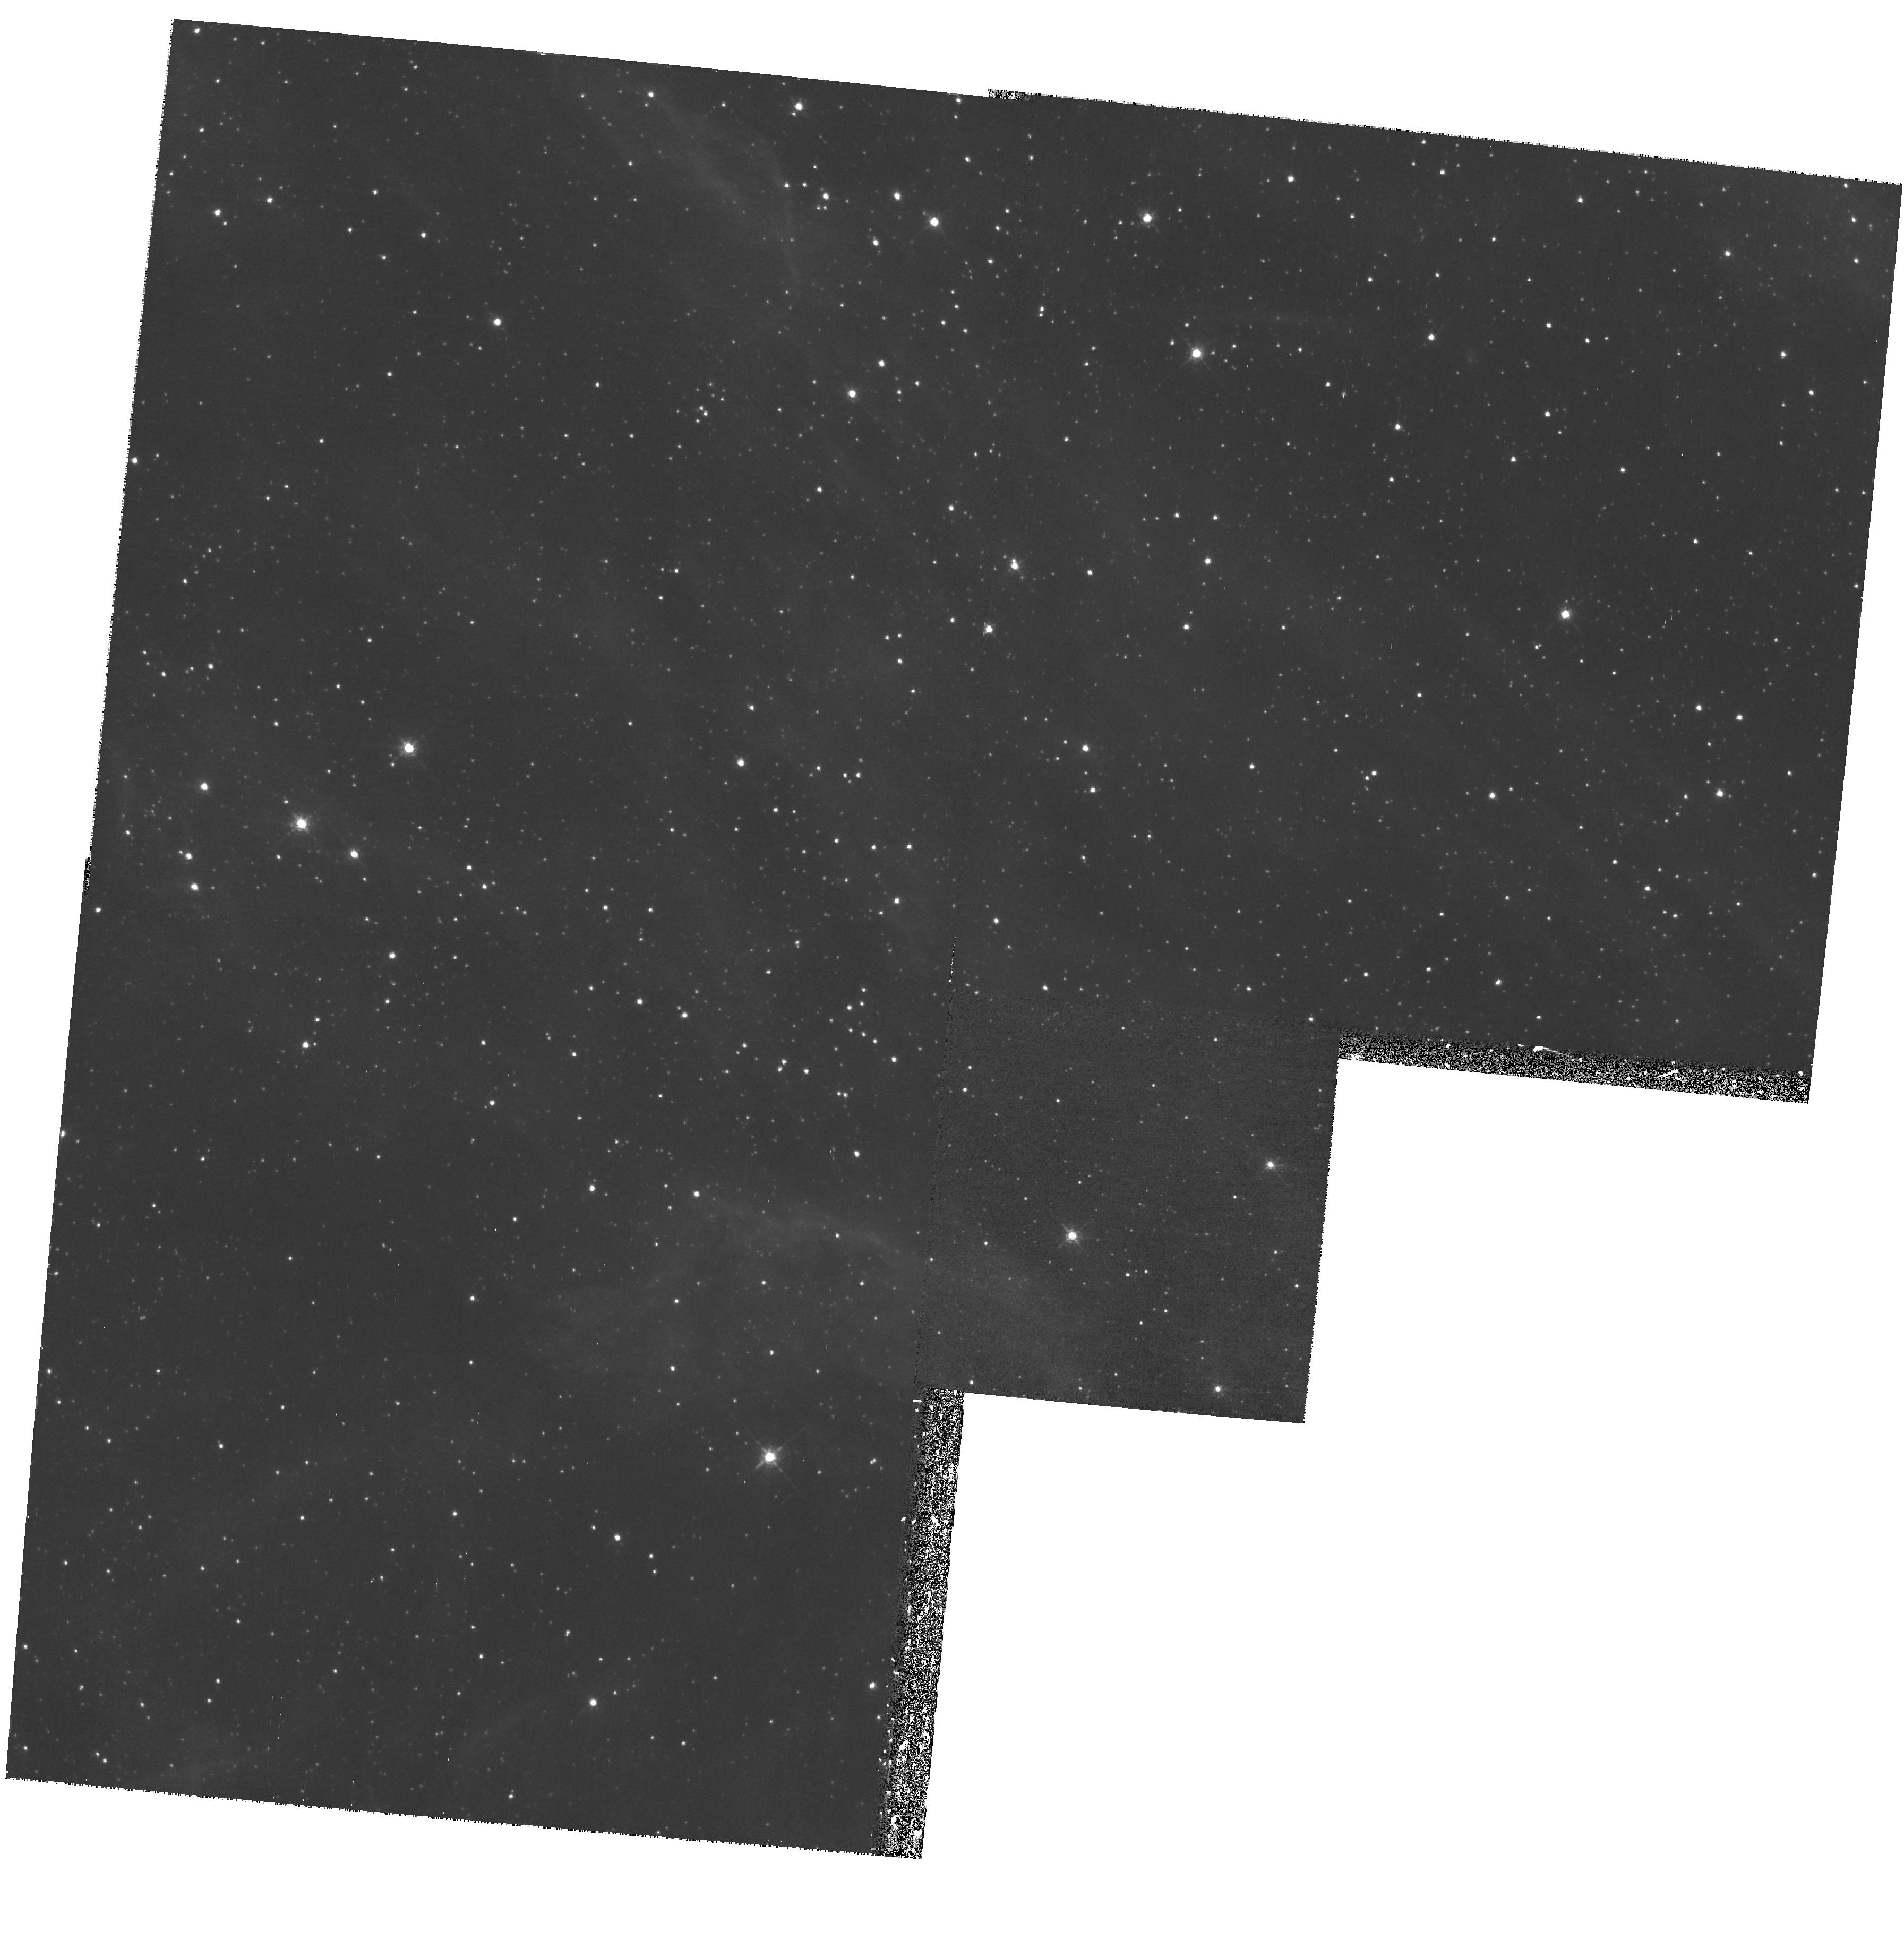
Target: LMC-SN1987A-PAR
Instrument: WFPC2/PC
Filter: F673N
Exposure: 1.2 h
Observation ID: hst_9114_16_wfpc2_pc_f673n_u6gl16

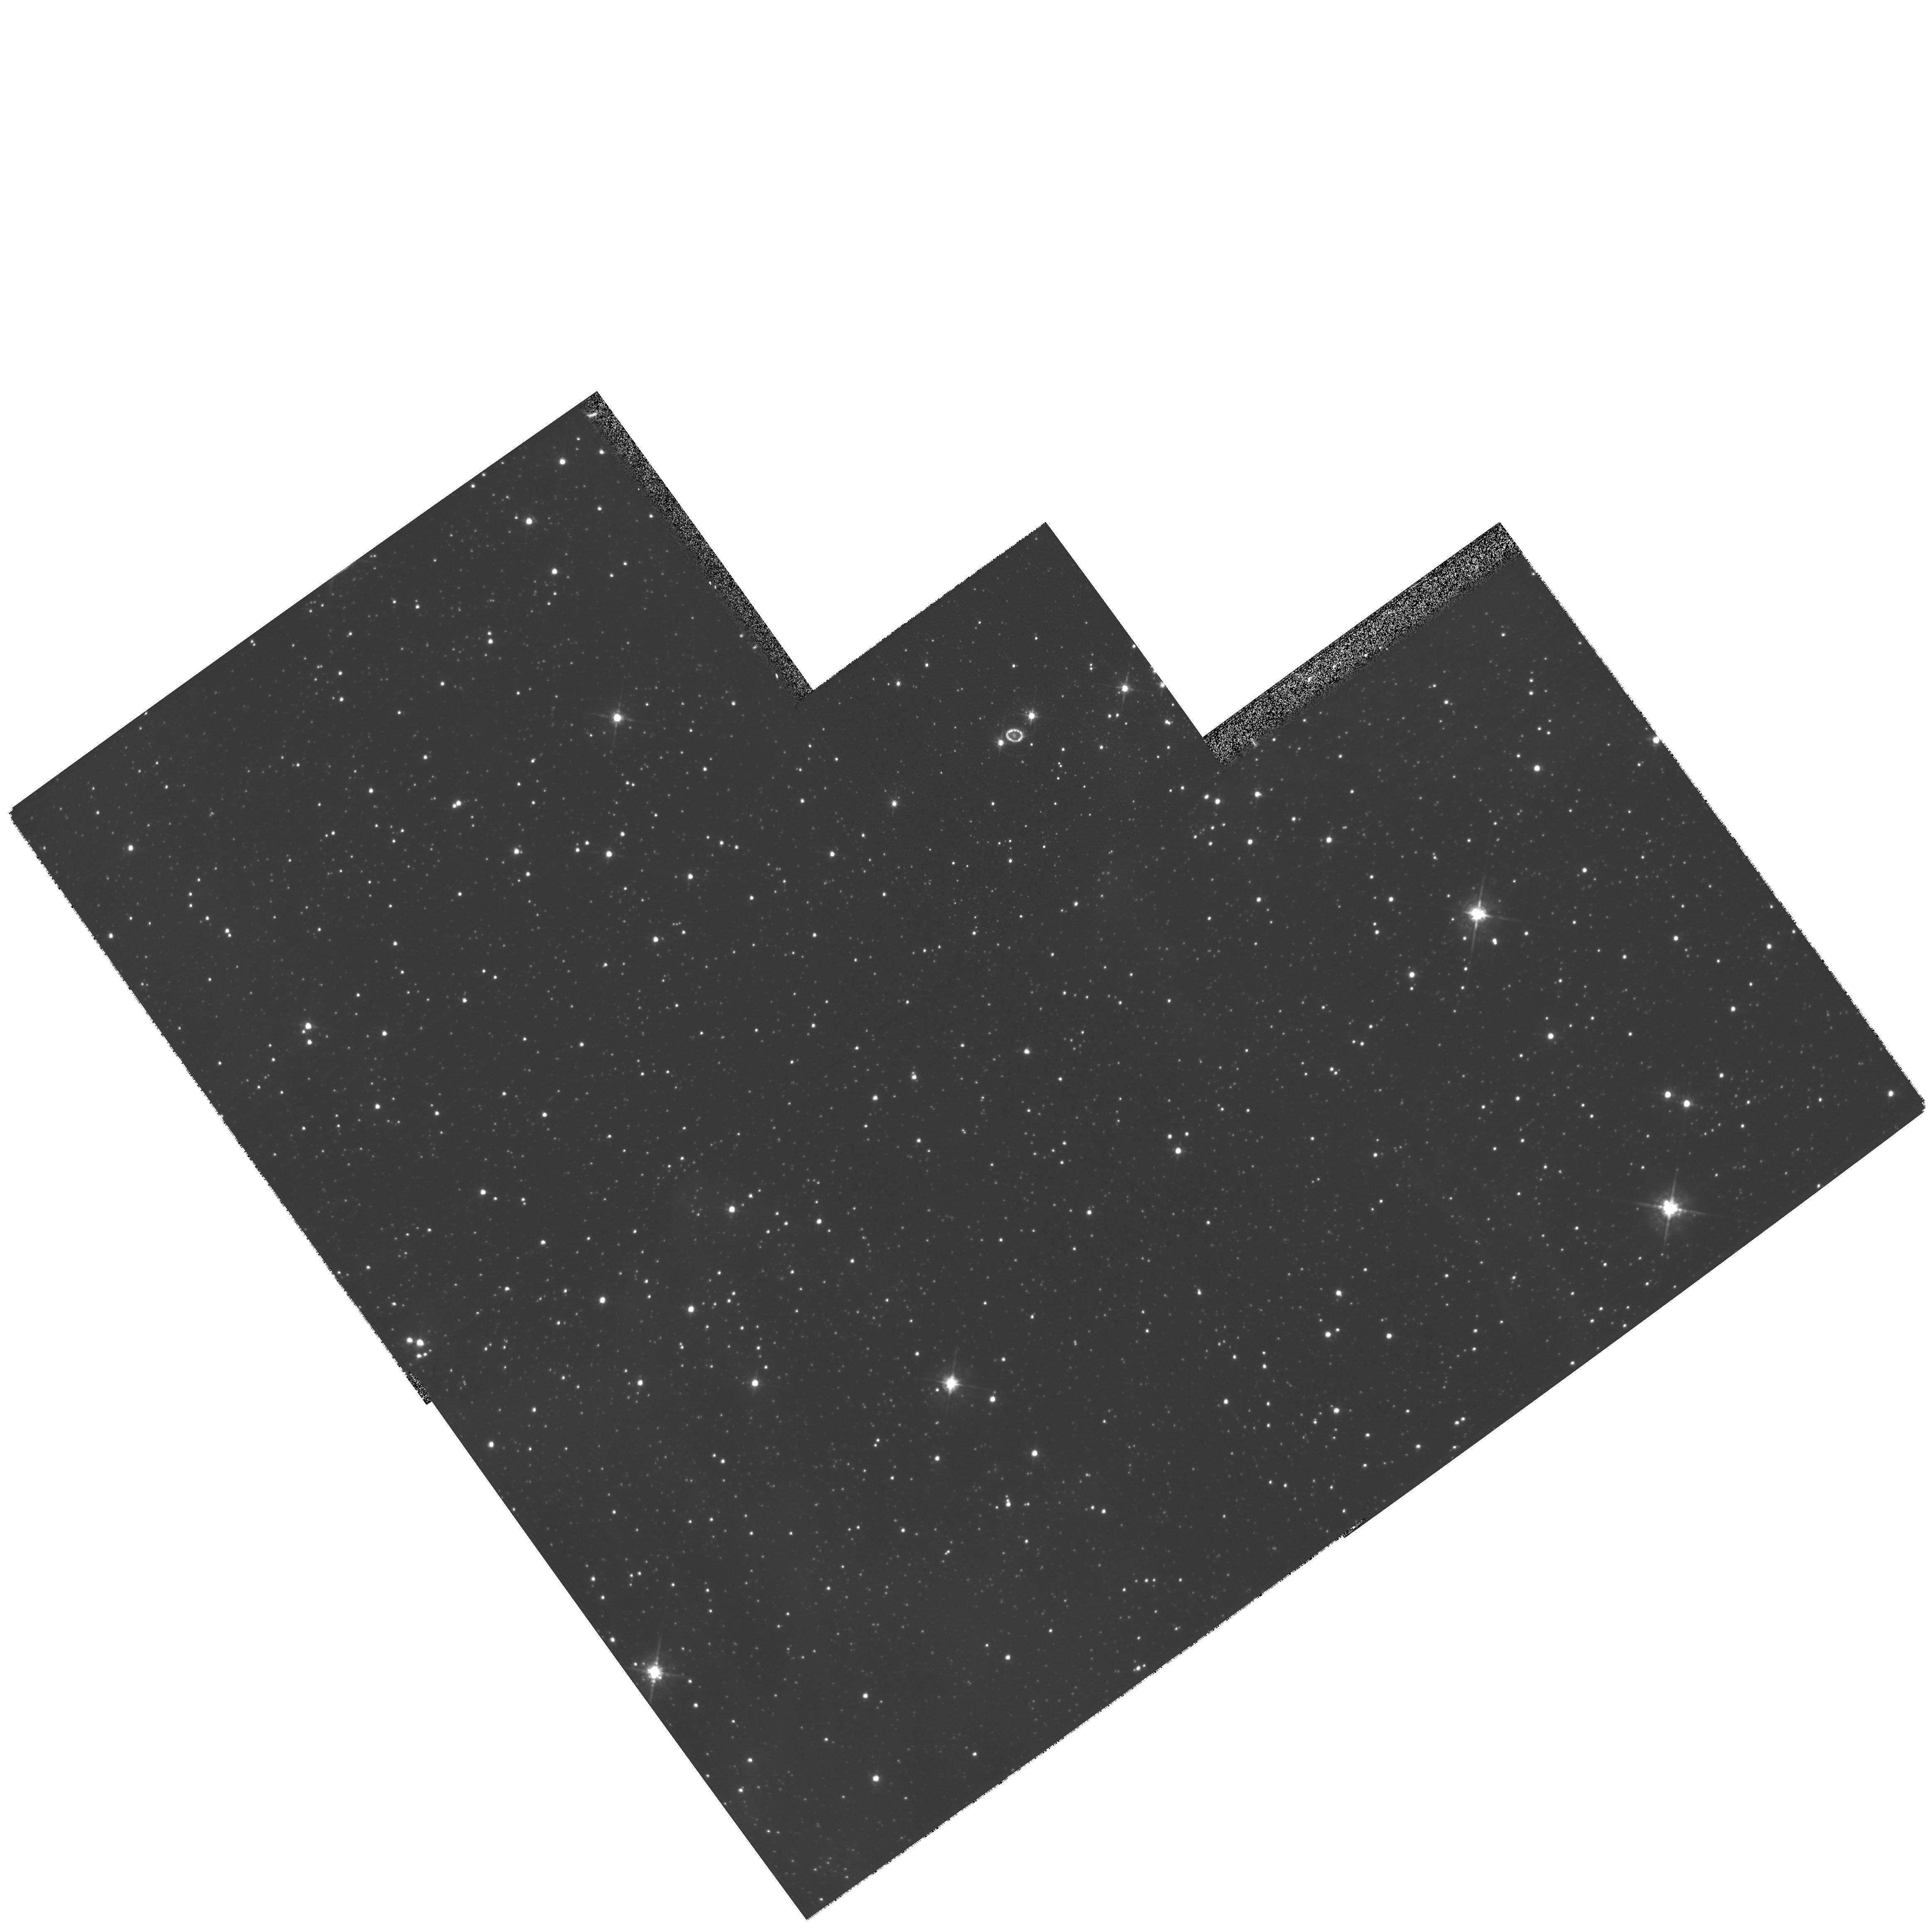
Target: LMC-SN1987A
Instrument: WFPC2/PC
Filter: F675W
Exposure: 13 min
Observation ID: hst_9114_01_wfpc2_pc_f675w_u6gl01

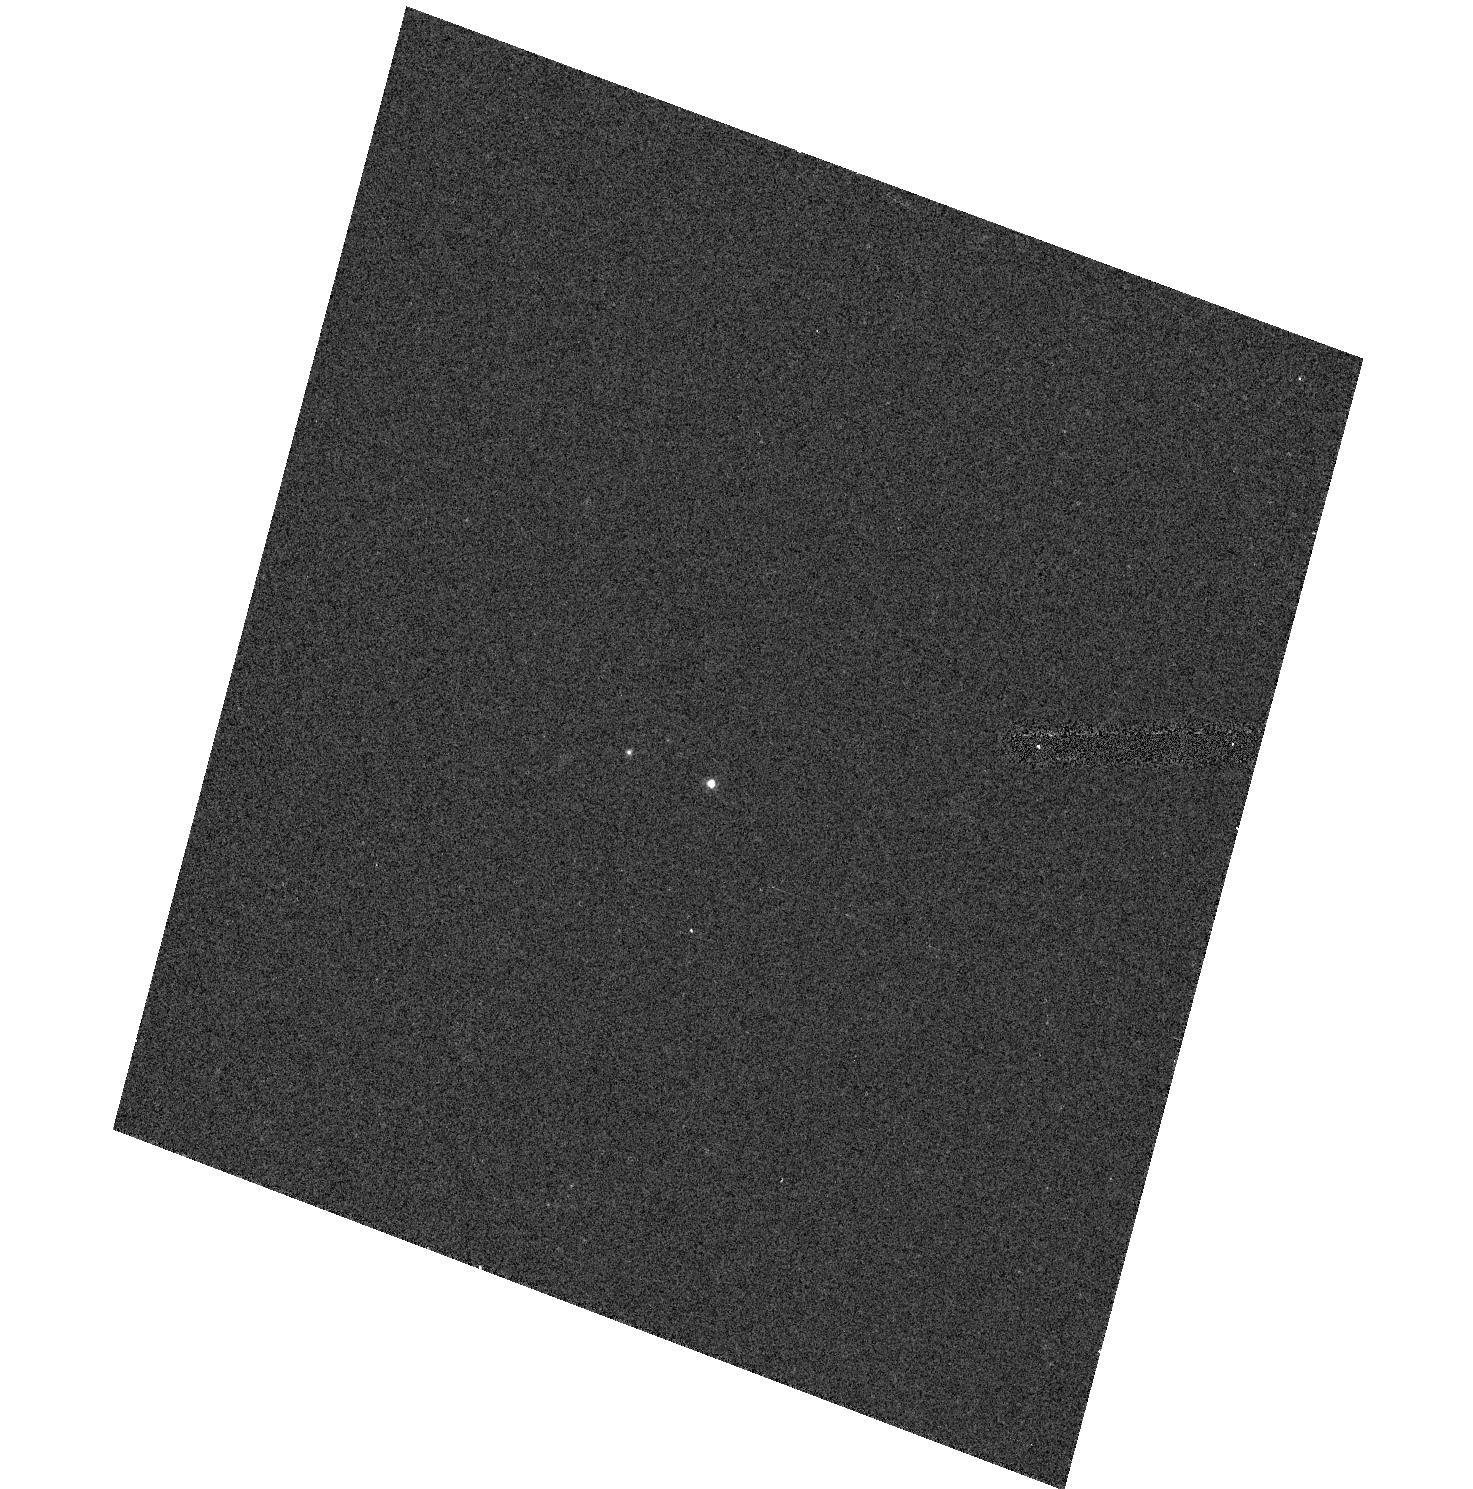
Target: SN2002AP
Instrument: ACS/HRC
Filter: F475W
Exposure: 2 min
Observation ID: hst_9114_70_acs_hrc_f475w_j6gl70

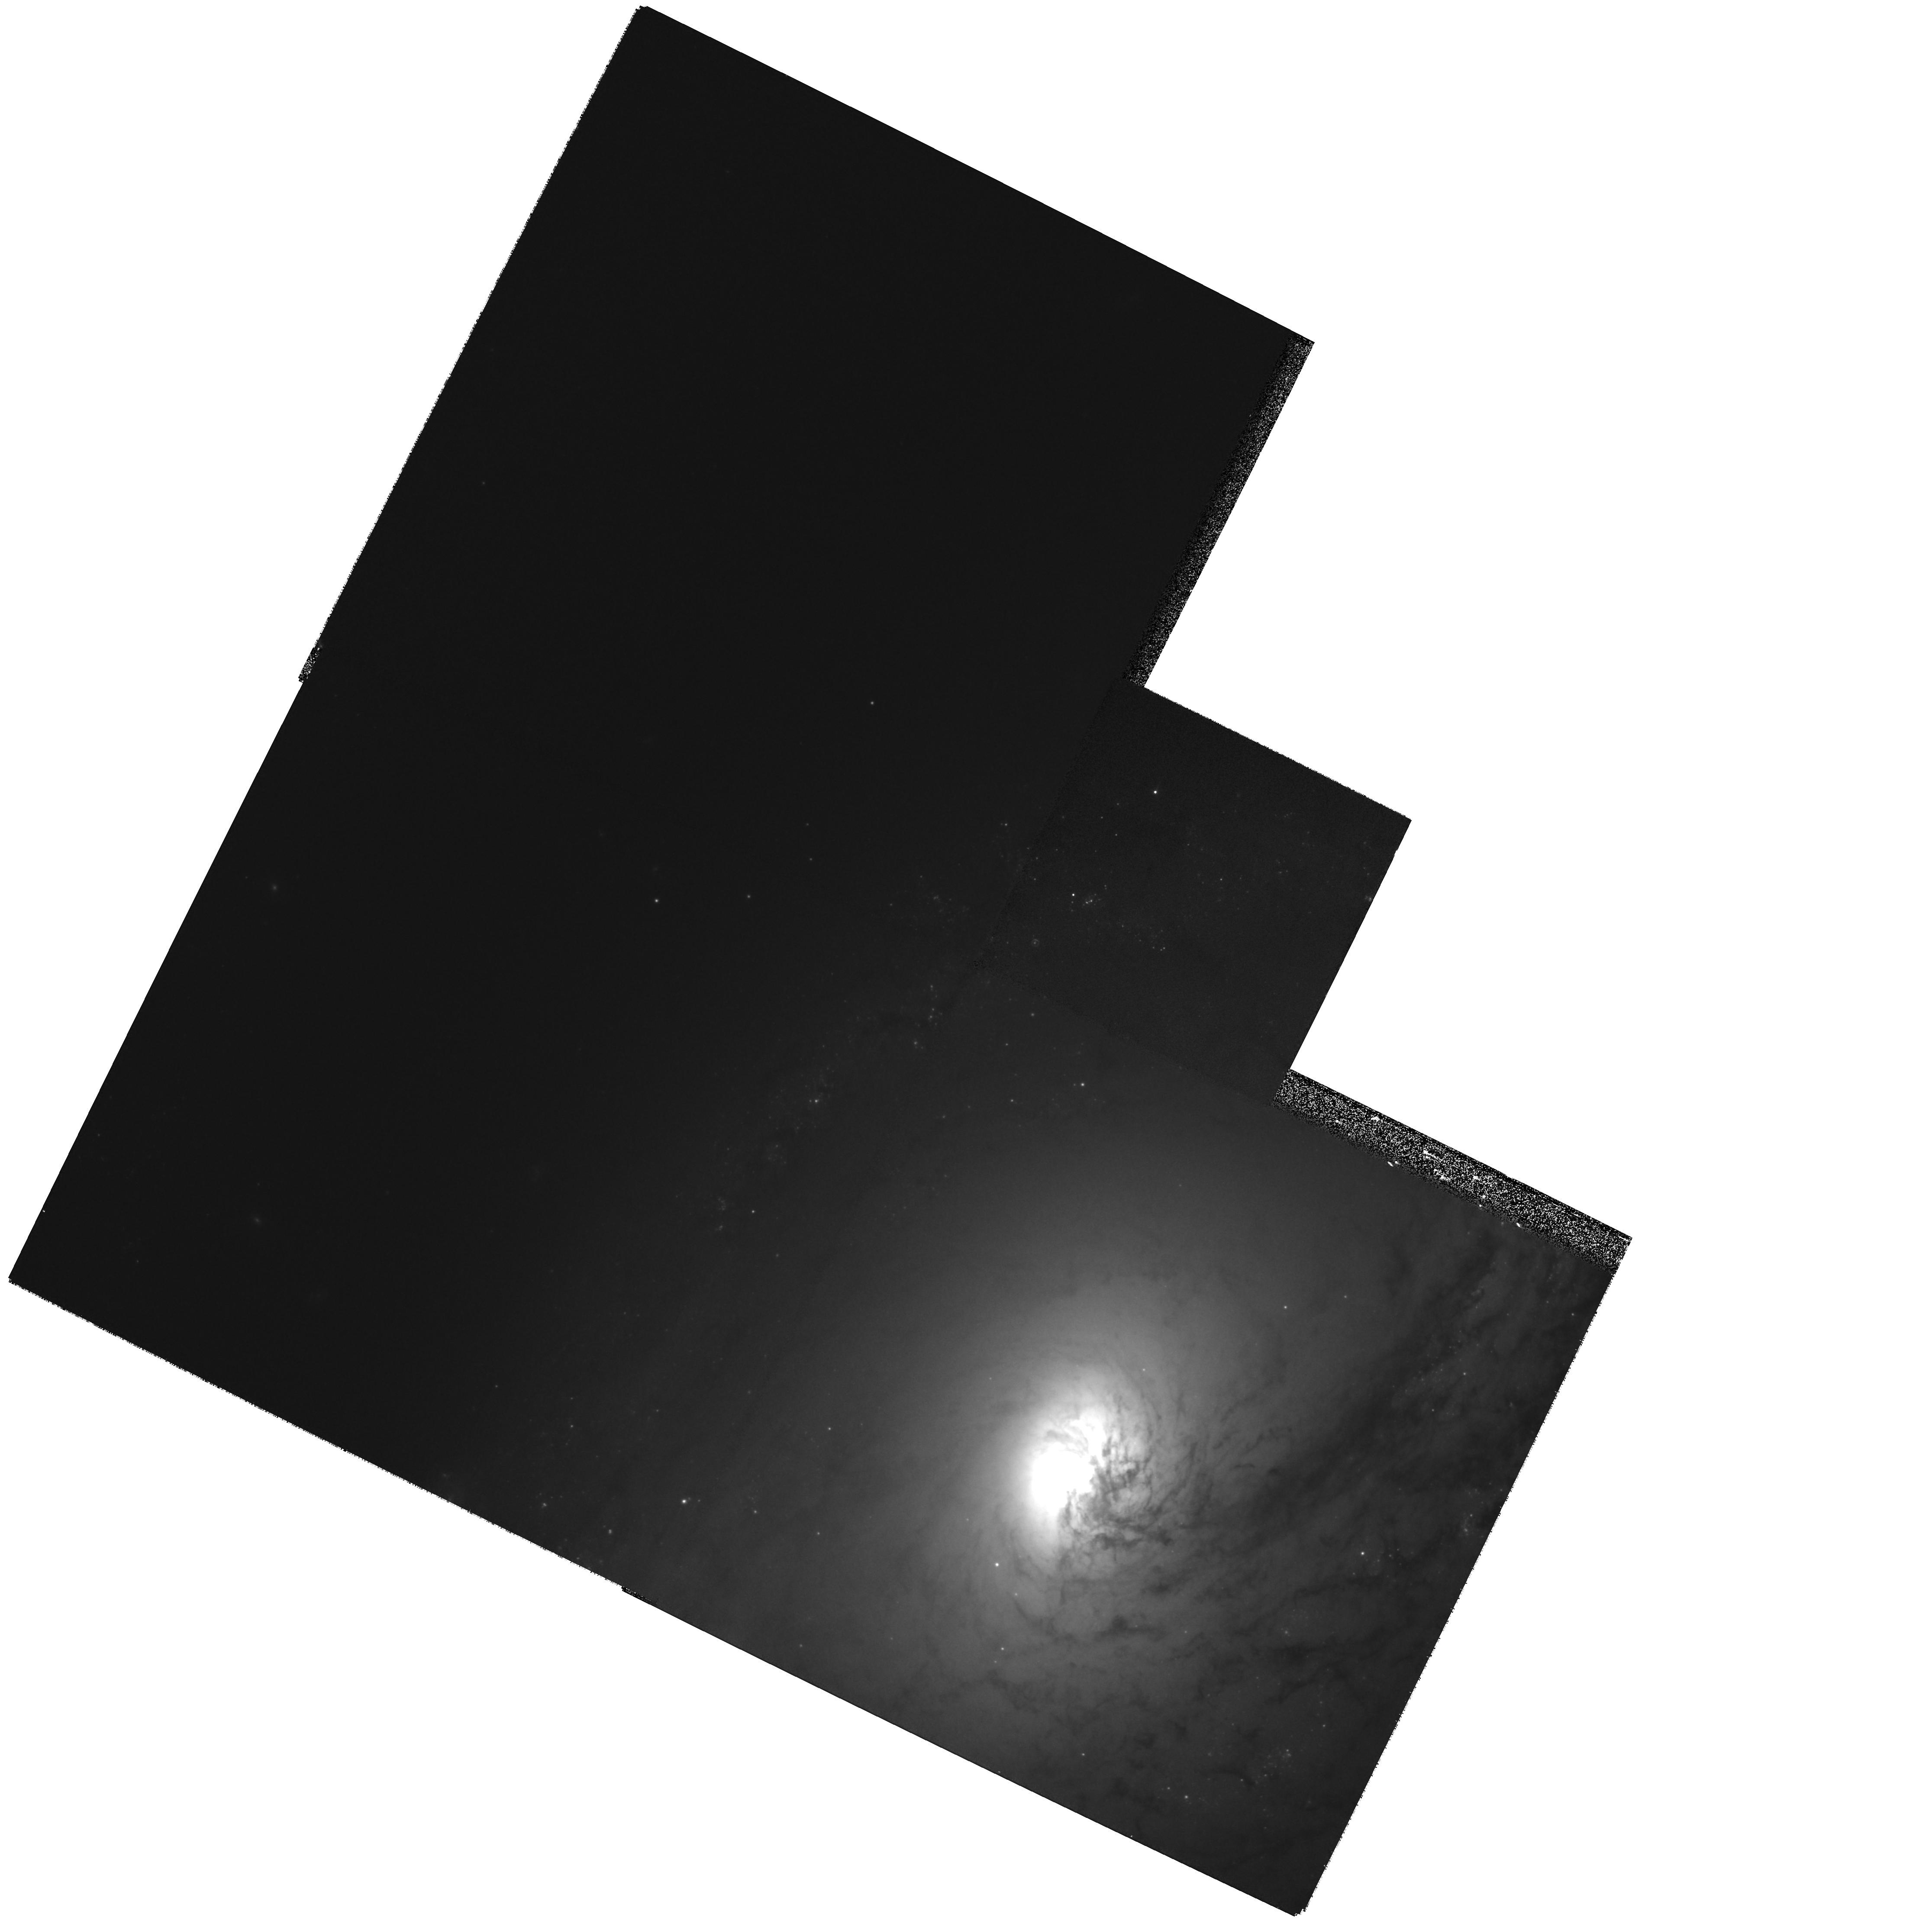
Target: SN1998BU
Instrument: WFPC2/PC
Filter: F555W
Exposure: 21 min
Observation ID: hst_9114_95_wfpc2_pc_f555w_u6gl95

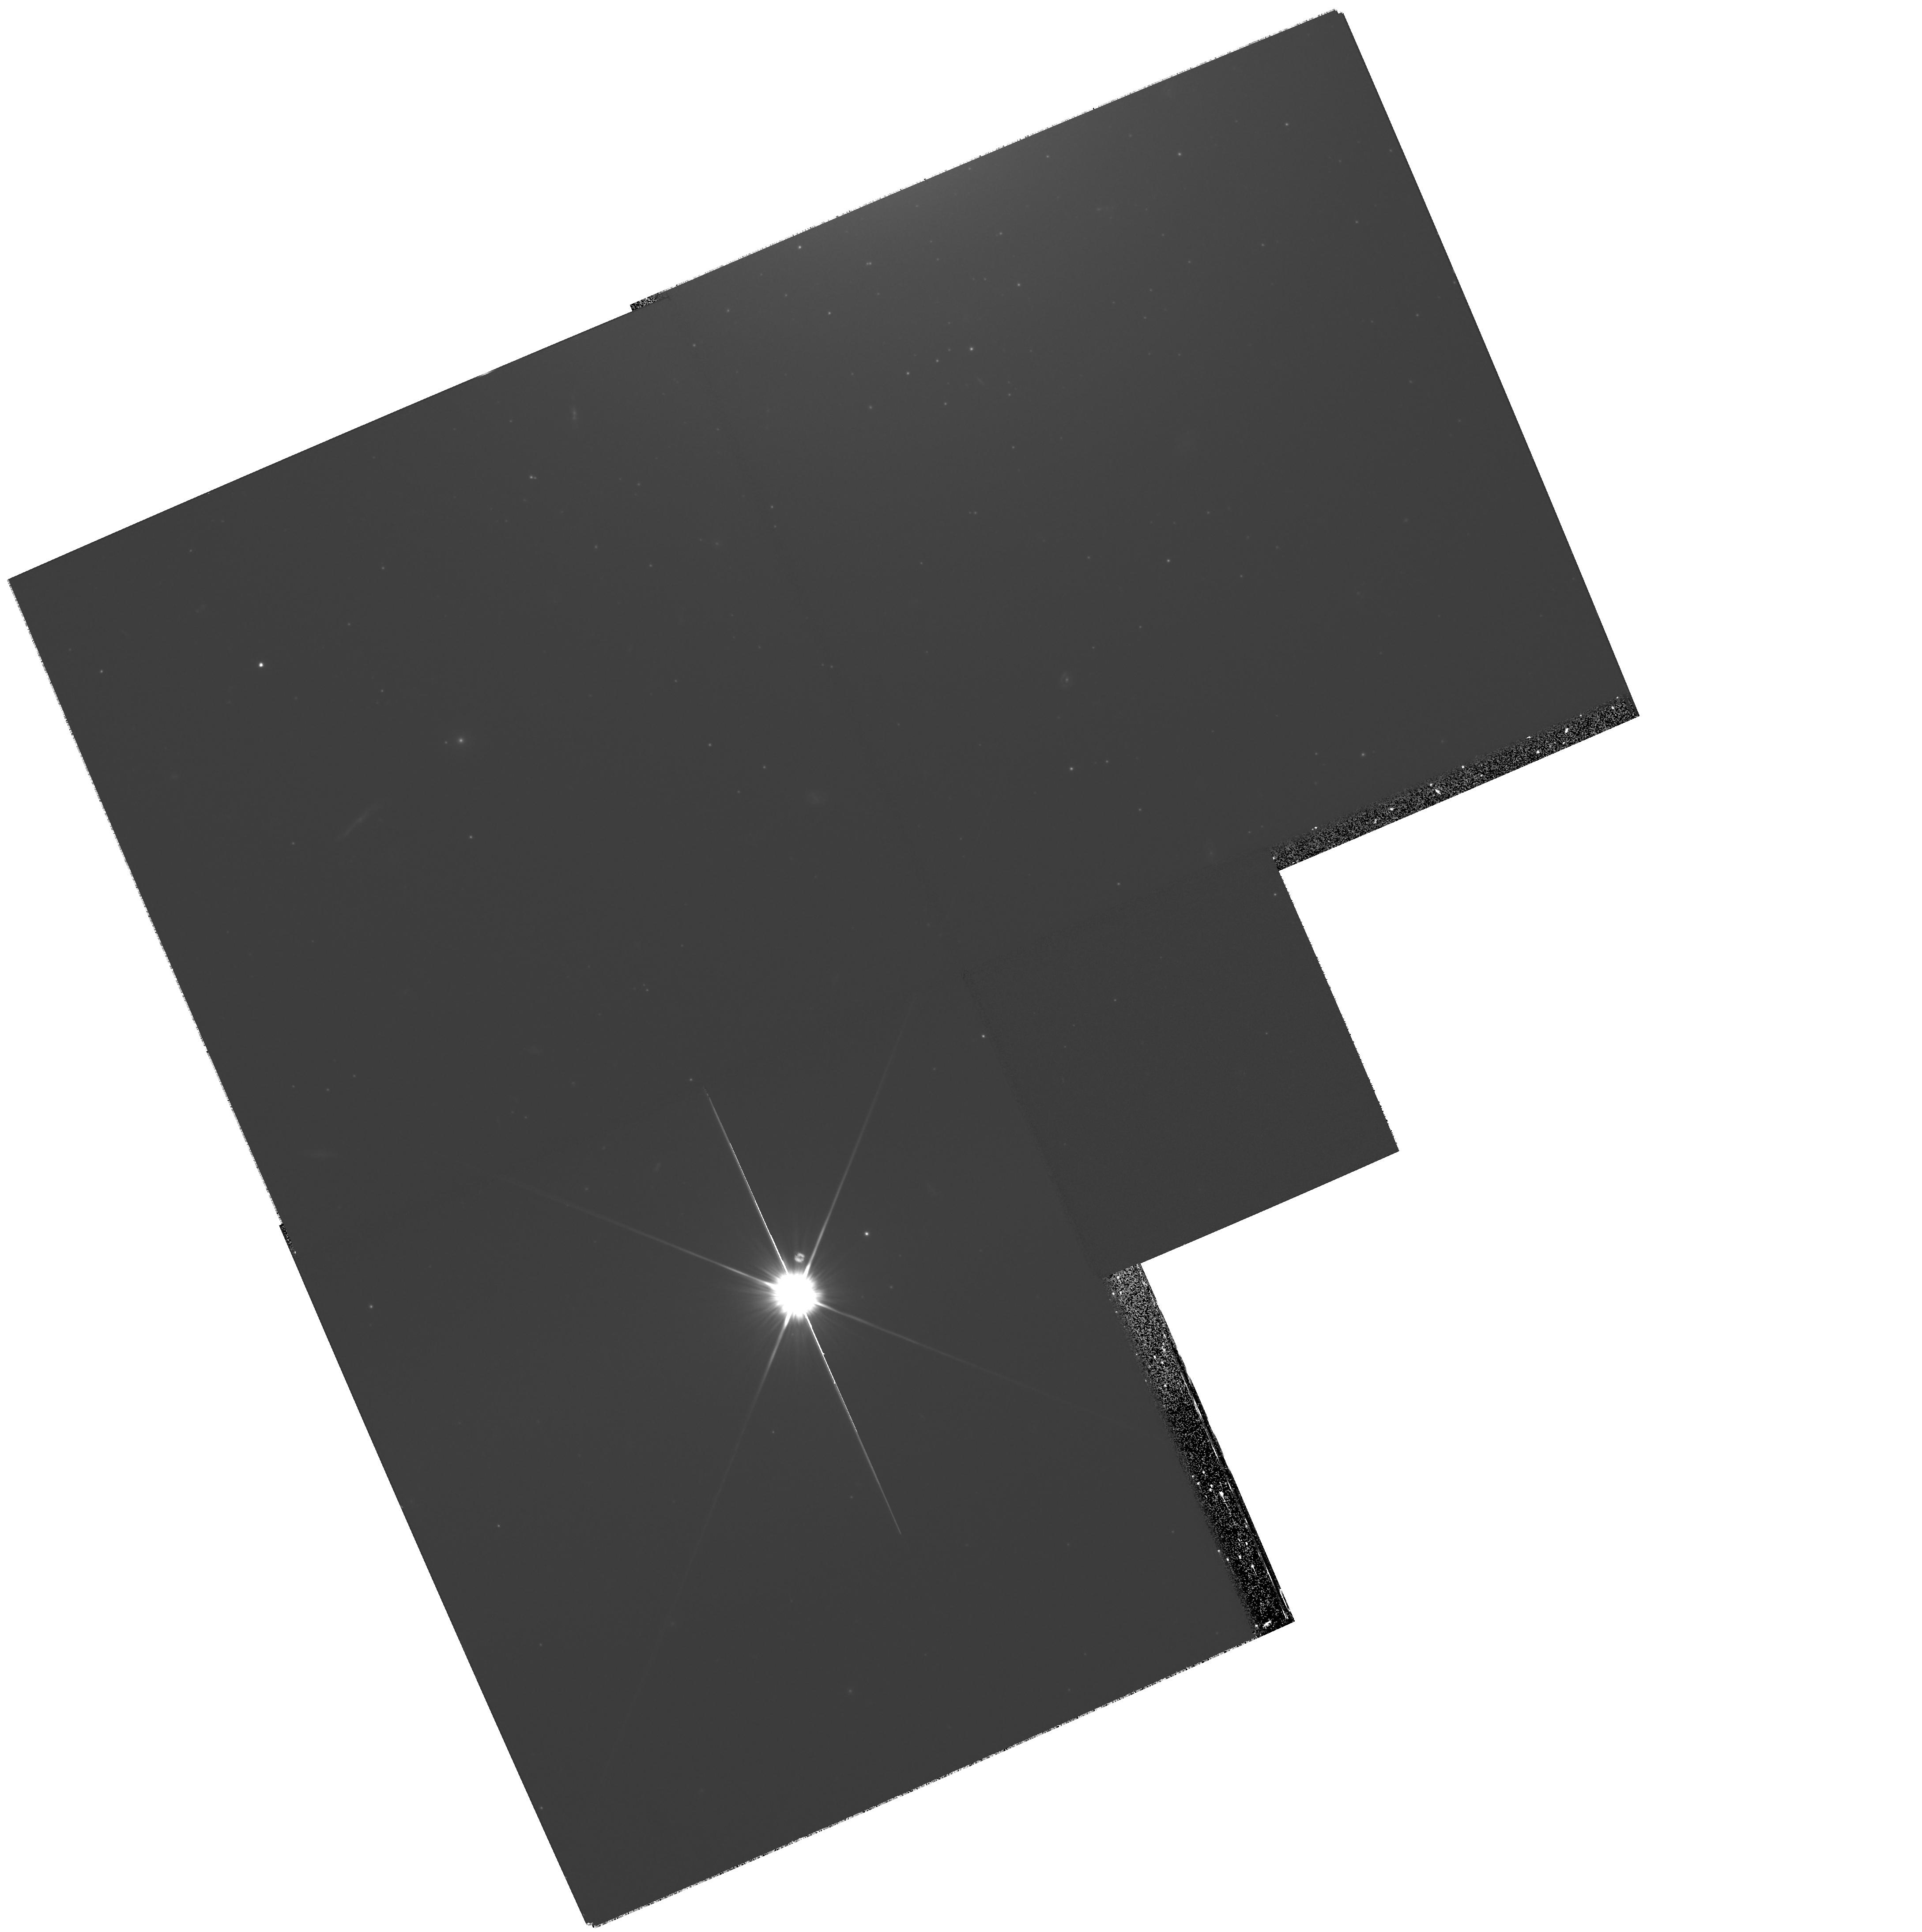
Target: SN2000CX
Instrument: WFPC2/PC
Filter: F555W
Exposure: 1.2 h
Observation ID: hst_9114_97_wfpc2_pc_f555w_u6gl97

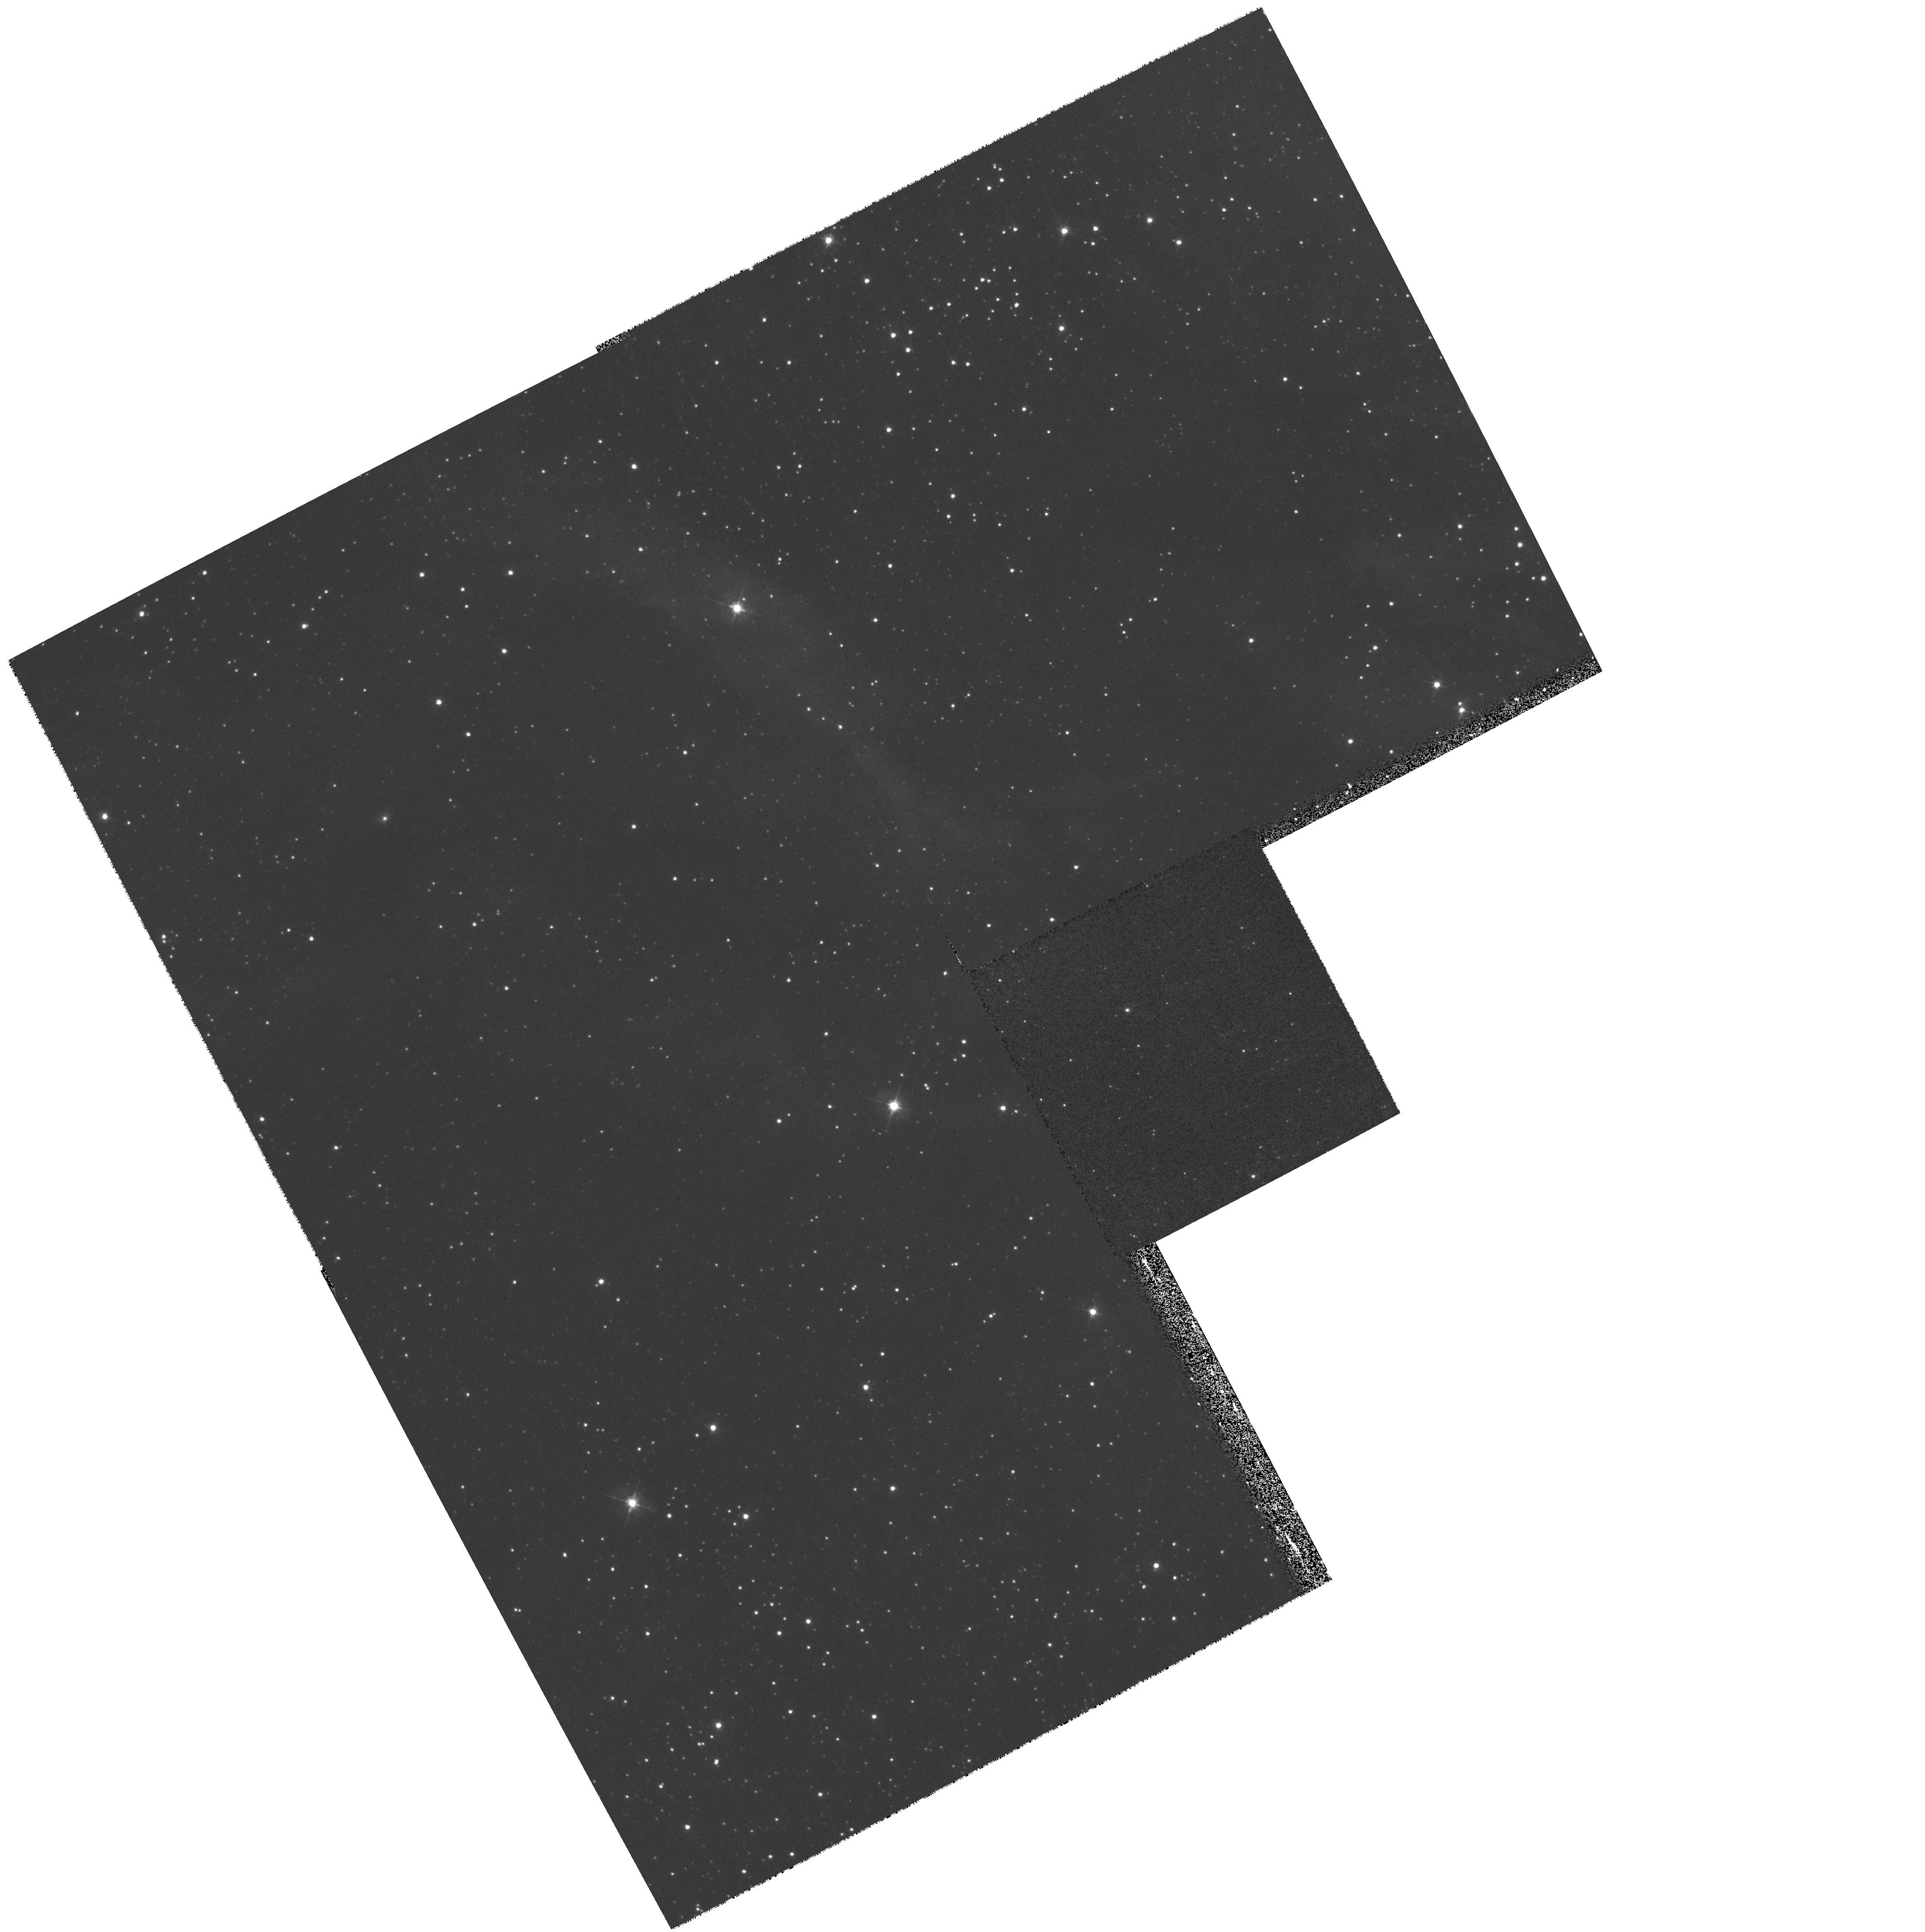
Target: LMC-SN1987A-PAR
Instrument: WFPC2/PC
Filter: F450W
Exposure: 5 min
Observation ID: hst_9114_22_wfpc2_pc_f450w_u6gl22

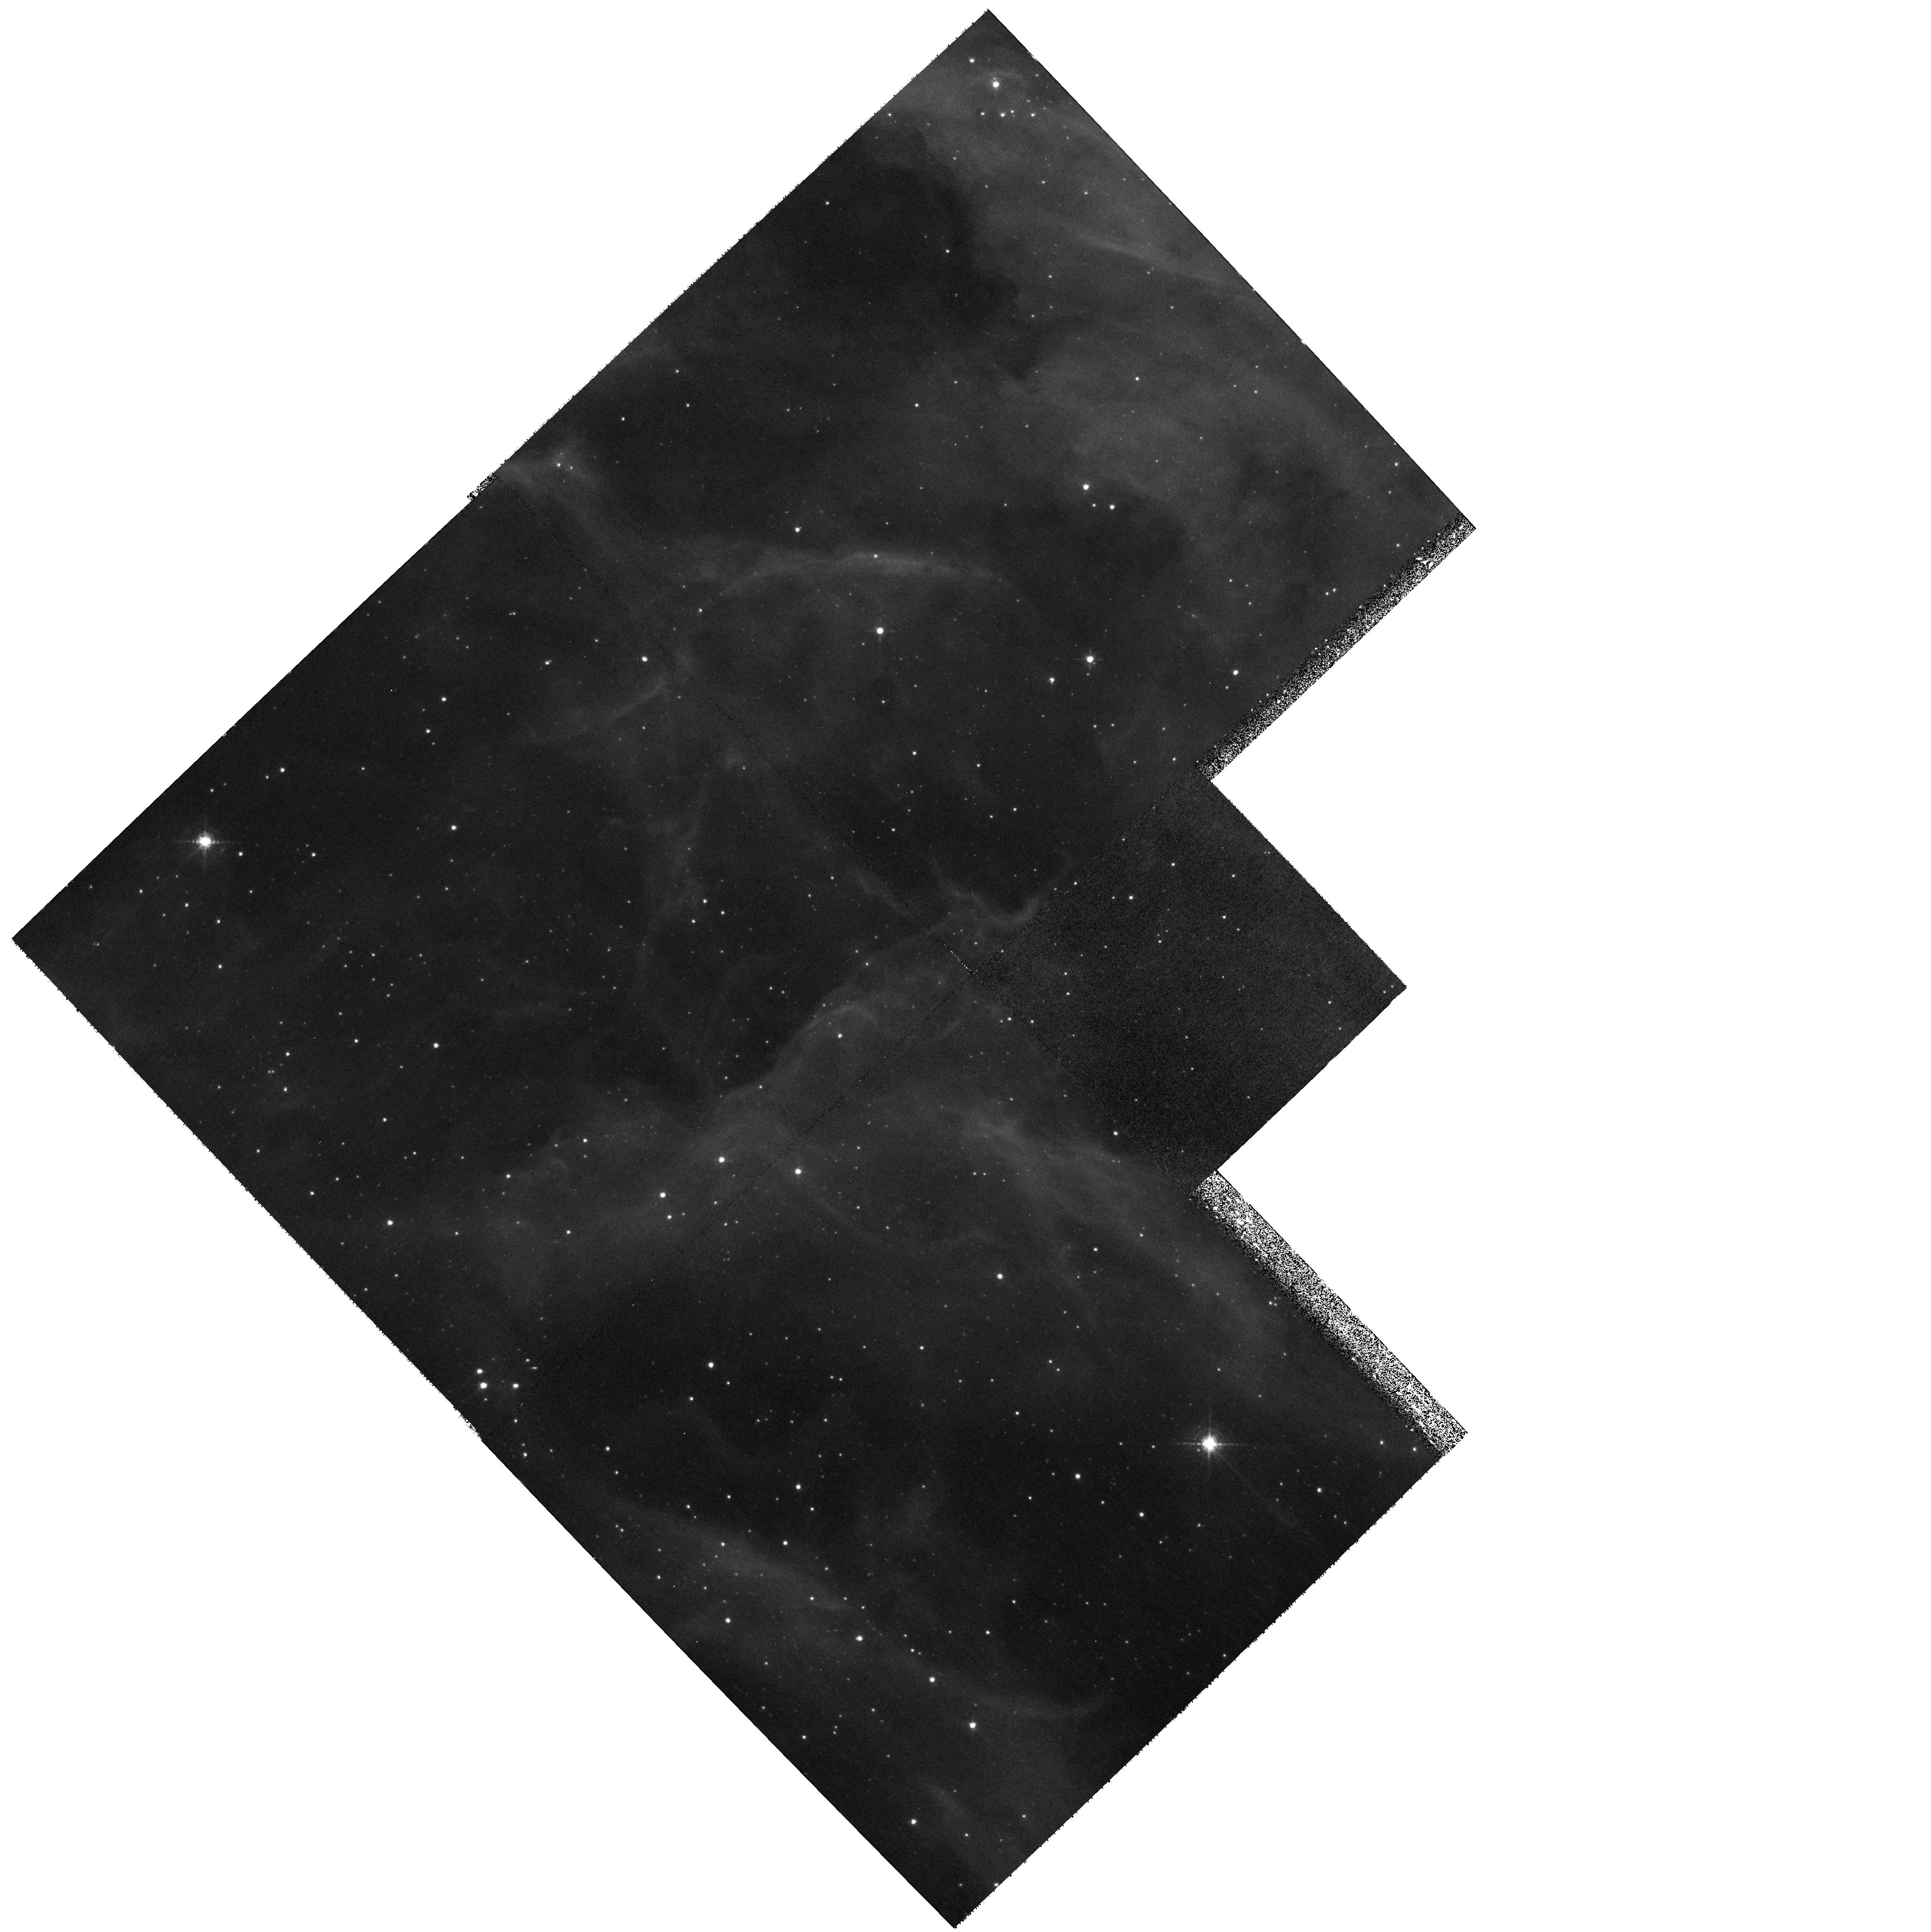
Target: LMC-SN1987A-PAR
Instrument: WFPC2/PC
Filter: F656N
Exposure: 33 min
Observation ID: hst_9114_24_wfpc2_pc_f656n_u6gl24

SINS:  The Supernova INtensive Study-- Cycle 10 (PI: Kirshner, Robert P.)

Supernovae create the chemical history of the Universe, energize the interstellar gas, stiffen the spine of the extragalactic distance scale and provide the only evidence for an accelerating universe. SINS is a program to study supernovae with HST: perfectly matched in field and scale for spatially-resolved observations of SN 1987A. There, a violent encounter is underway between the fast-moving debris and the stationary inner ring, as predicted by our team members and first observed by us. Monitoring this interaction will help solve the riddles of stellar evolution posed by the enigmatic three-ring system of SN 1987A. Our UV observations of Ly- Alpha emission reveal the present location and velocity of a remarkable reverse shock that provides a unique laboratory for studying fast shocks and a powerful tool for dissecting the structure of the vanished star. For more distant events, we propose Target-of-Opportunity observations. In addition to one bright new supernova in Cycle 10 (discovered by any search,) we propose to discover two supernovae for study in the ultraviolet at times specificed in advance, using the world's most effective automated search system: the Lick Observatory Supernova Search. SINS will study the historic SN 1987A, explore UV emission from distant supernovae, and press late-time observations of supernovae into uncharted territory of infrared catastrophes, light echos, and stellar remnants.